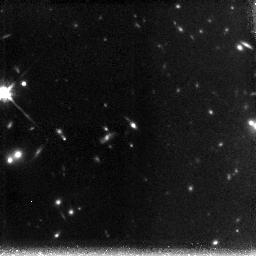
Target: CL1056-03-POS1
Instrument: NICMOS/NIC3
Filter: F160W
Exposure: 2.2 h
Observation ID: n9qt31010

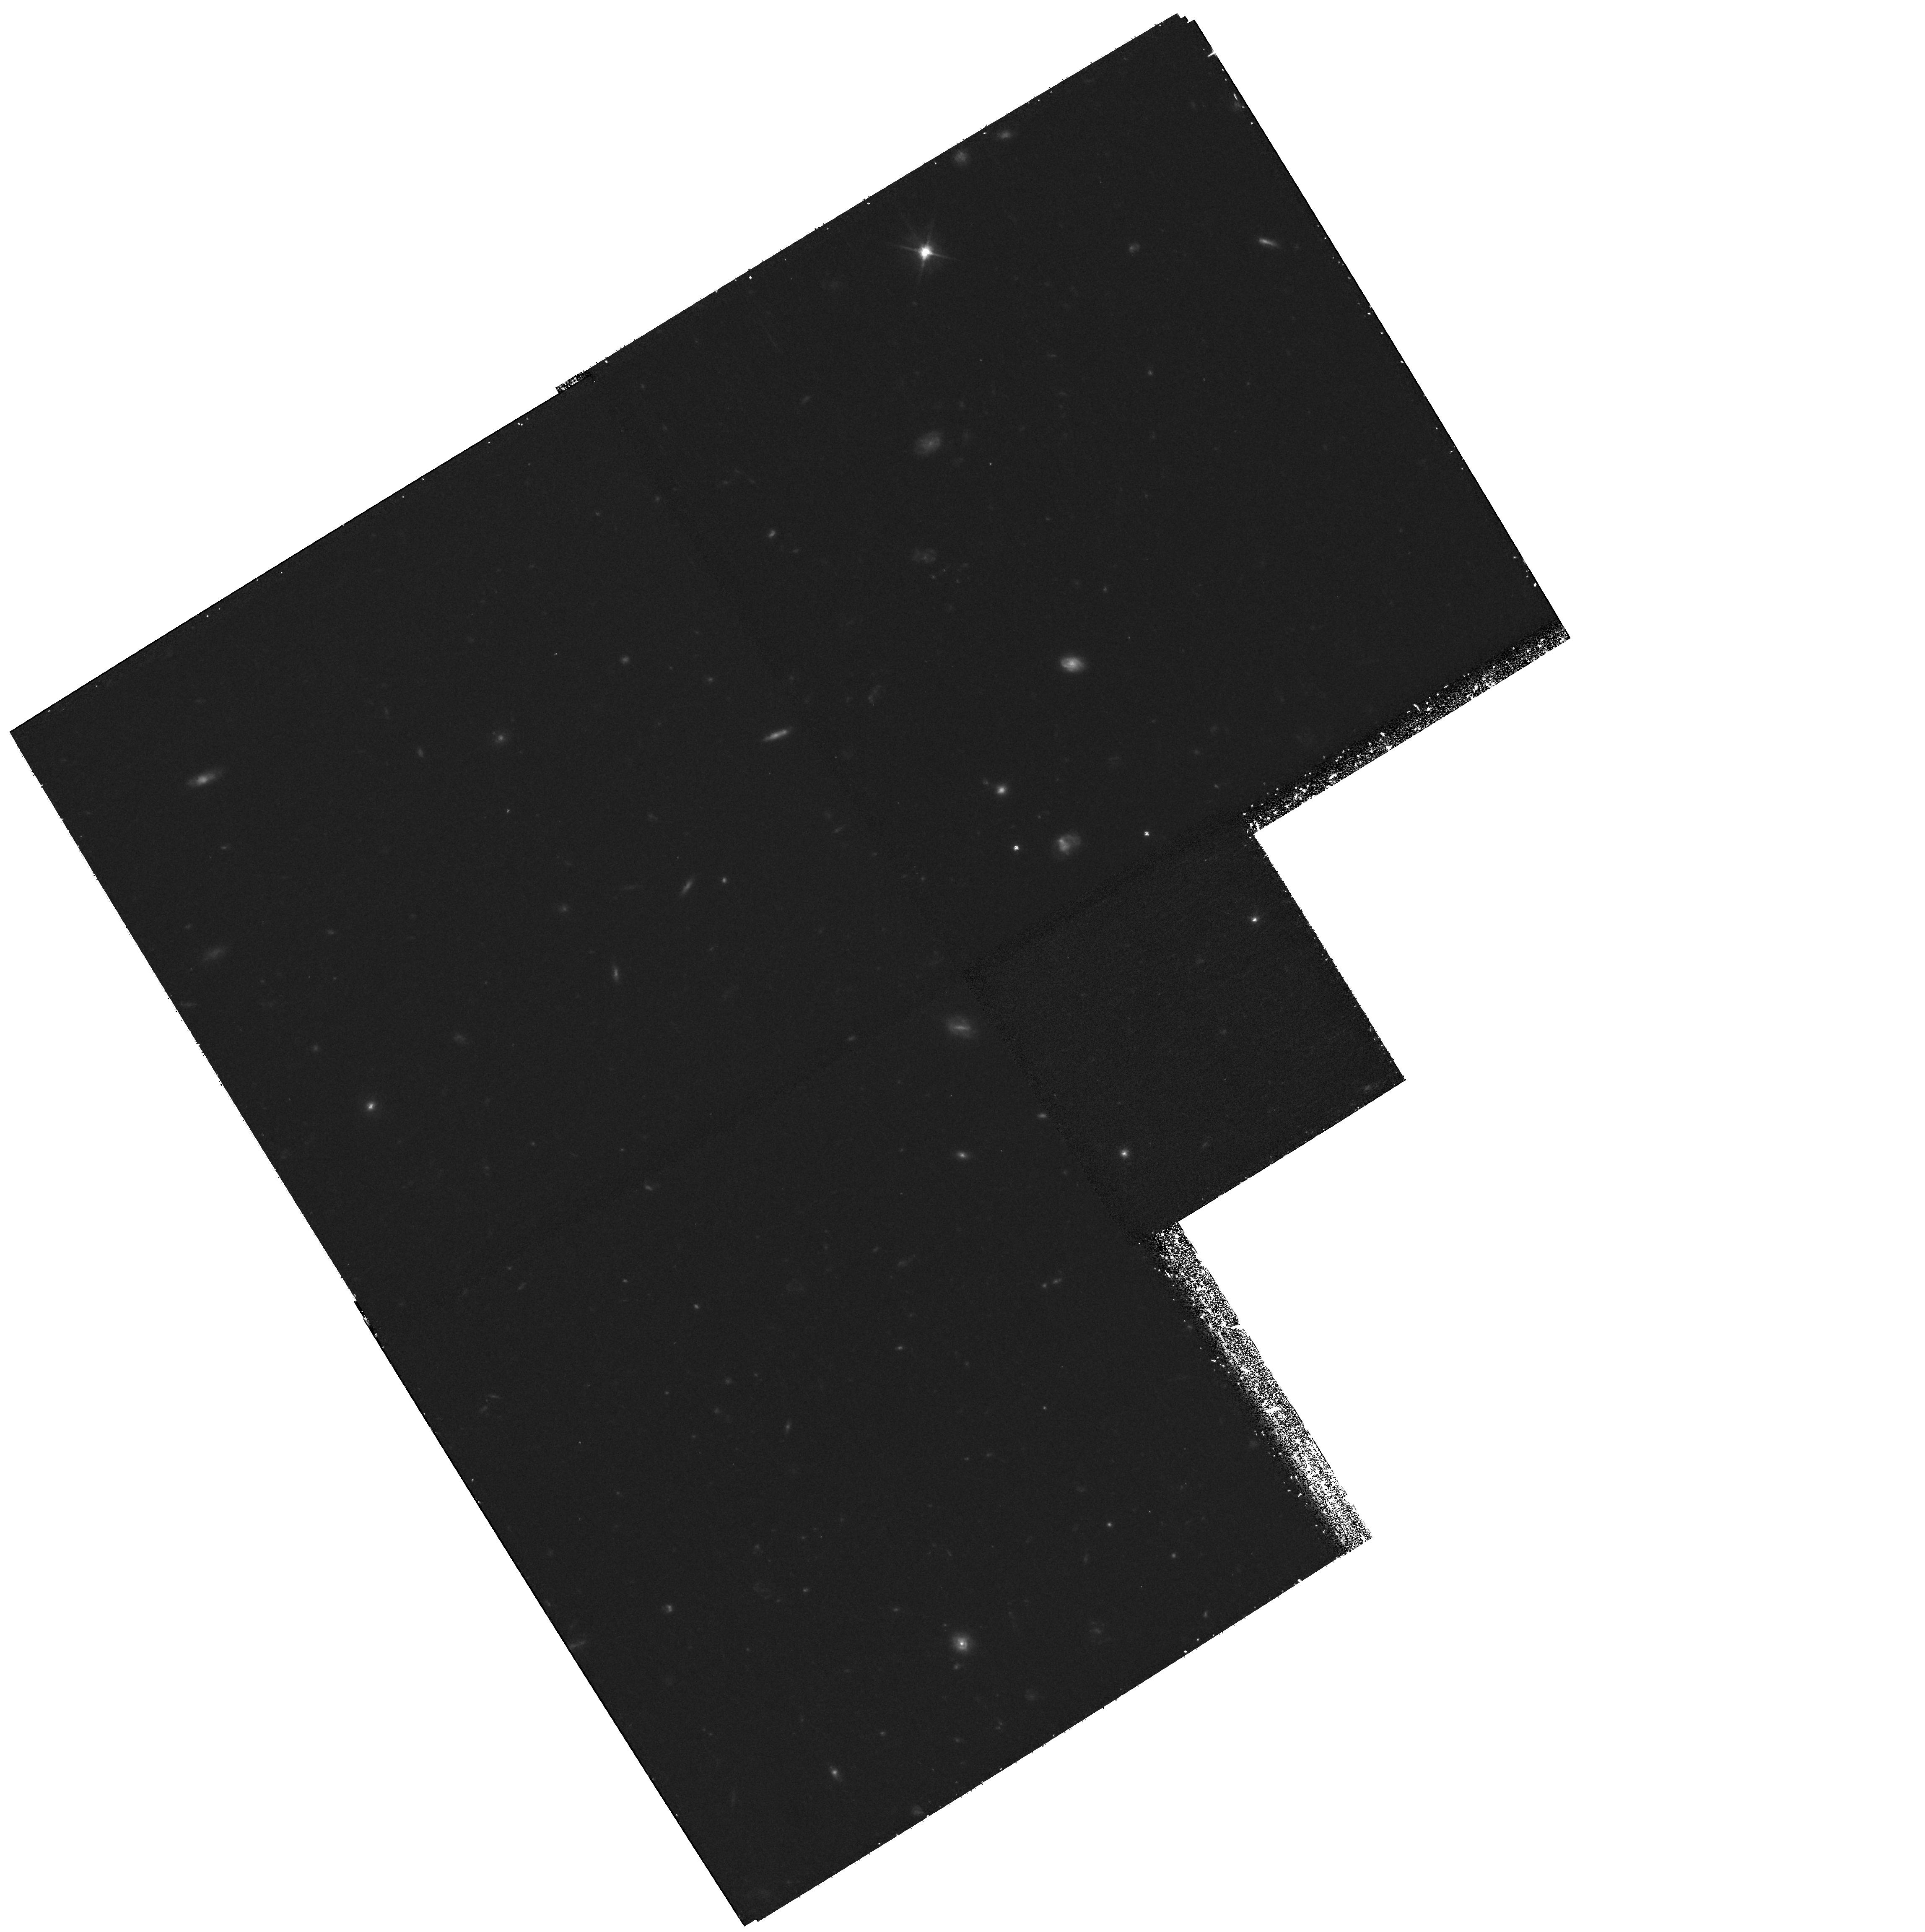
Target: field at RA 6.590°, Dec 17.066°
Instrument: WFPC2/PC
Filter: F606W
Exposure: 1.1 h
Observation ID: hst_10874_20_wfpc2_pc_f606w_u9qt20

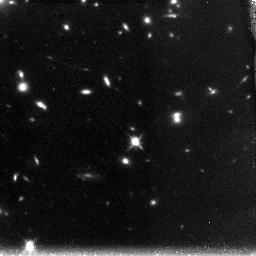
Target: CL0024+16-POS2
Instrument: NICMOS/NIC3
Filter: F160W
Exposure: 1.5 h
Observation ID: n9qt20020

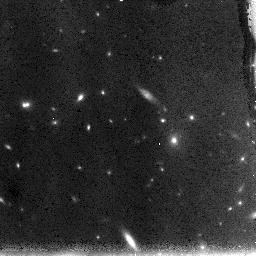
Target: CL1056-03-POS2
Instrument: NICMOS/NIC3
Filter: F110W
Exposure: 1.1 h
Observation ID: n9qt40010

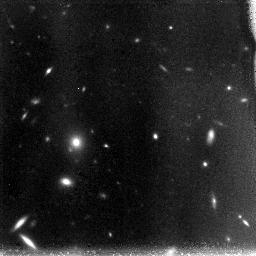
Target: CL0024+16-POS1
Instrument: NICMOS/NIC3
Filter: F110W
Exposure: 1.5 h
Observation ID: n9qt10010

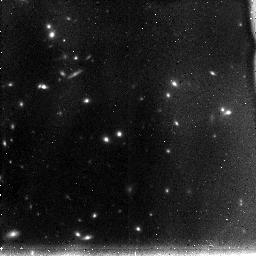
Target: CL1056-03-POS3
Instrument: NICMOS/NIC3
Filter: F110W
Exposure: 45 min
Observation ID: n9qt51010

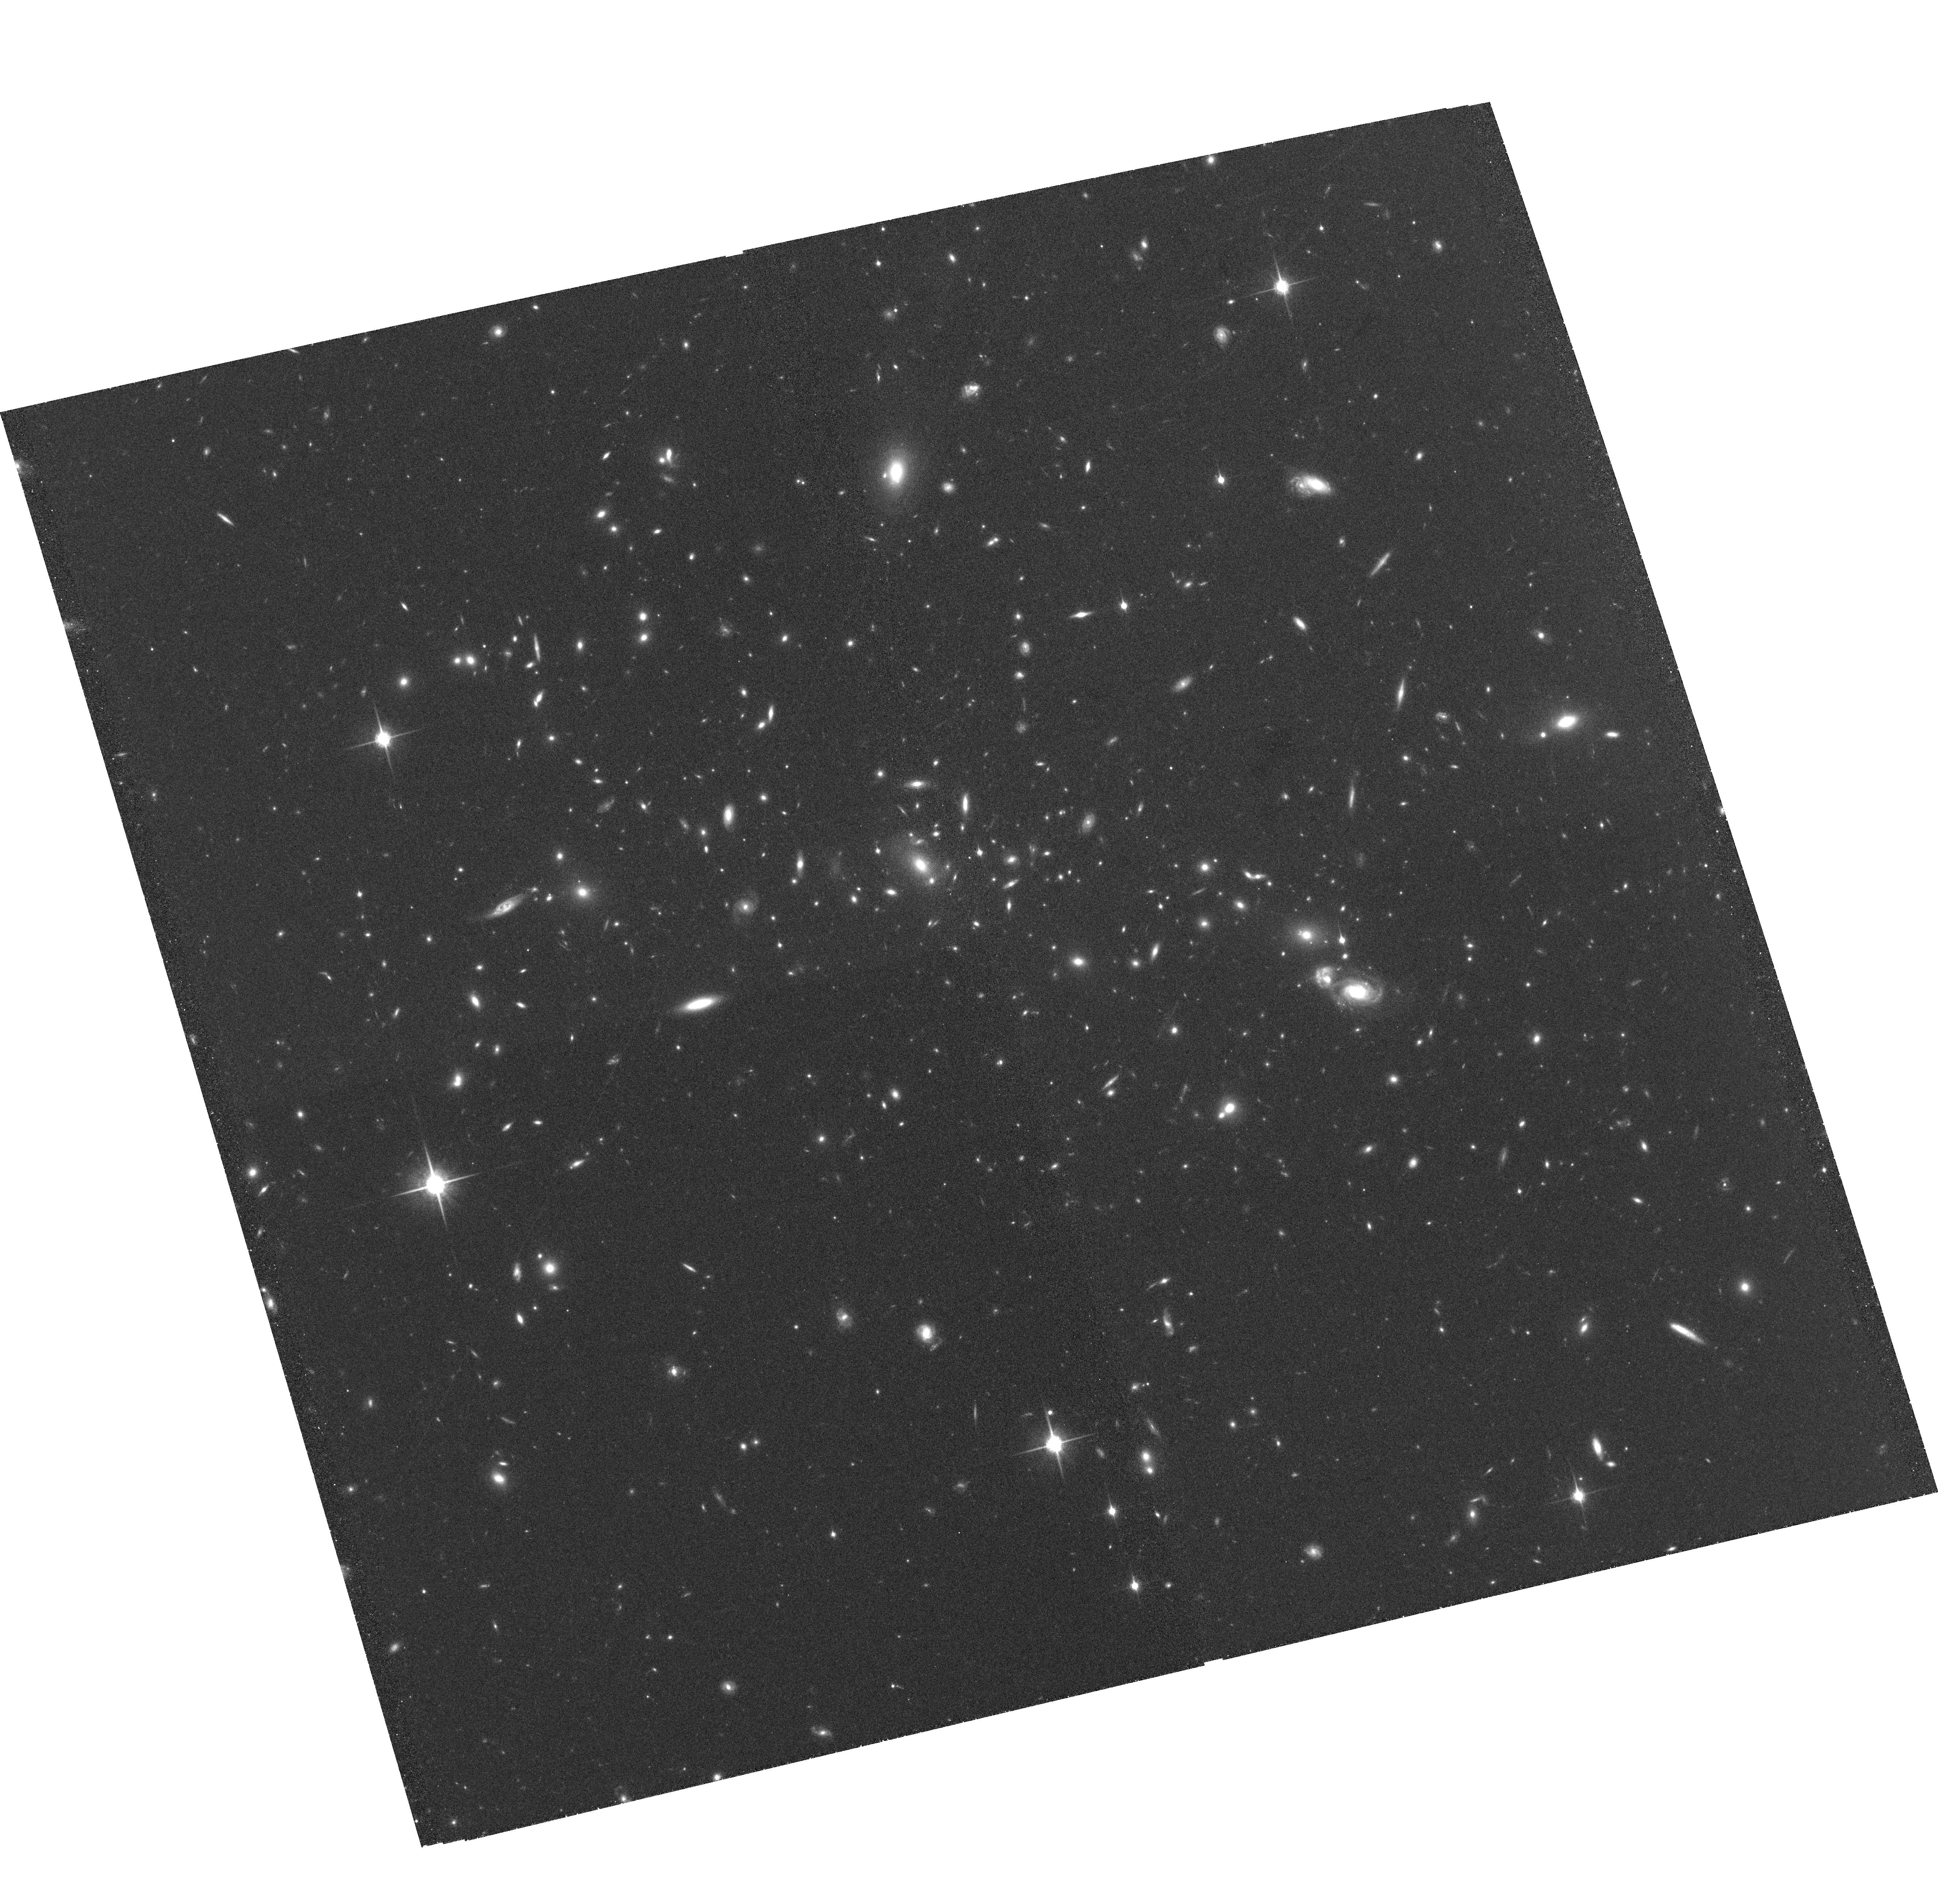
Target: CL1056-03-WFC
Instrument: ACS/WFC
Filter: F850LP
Exposure: 2.1 h
Observation ID: hst_10874_60_acs_wfc_f850lp_j9qt60

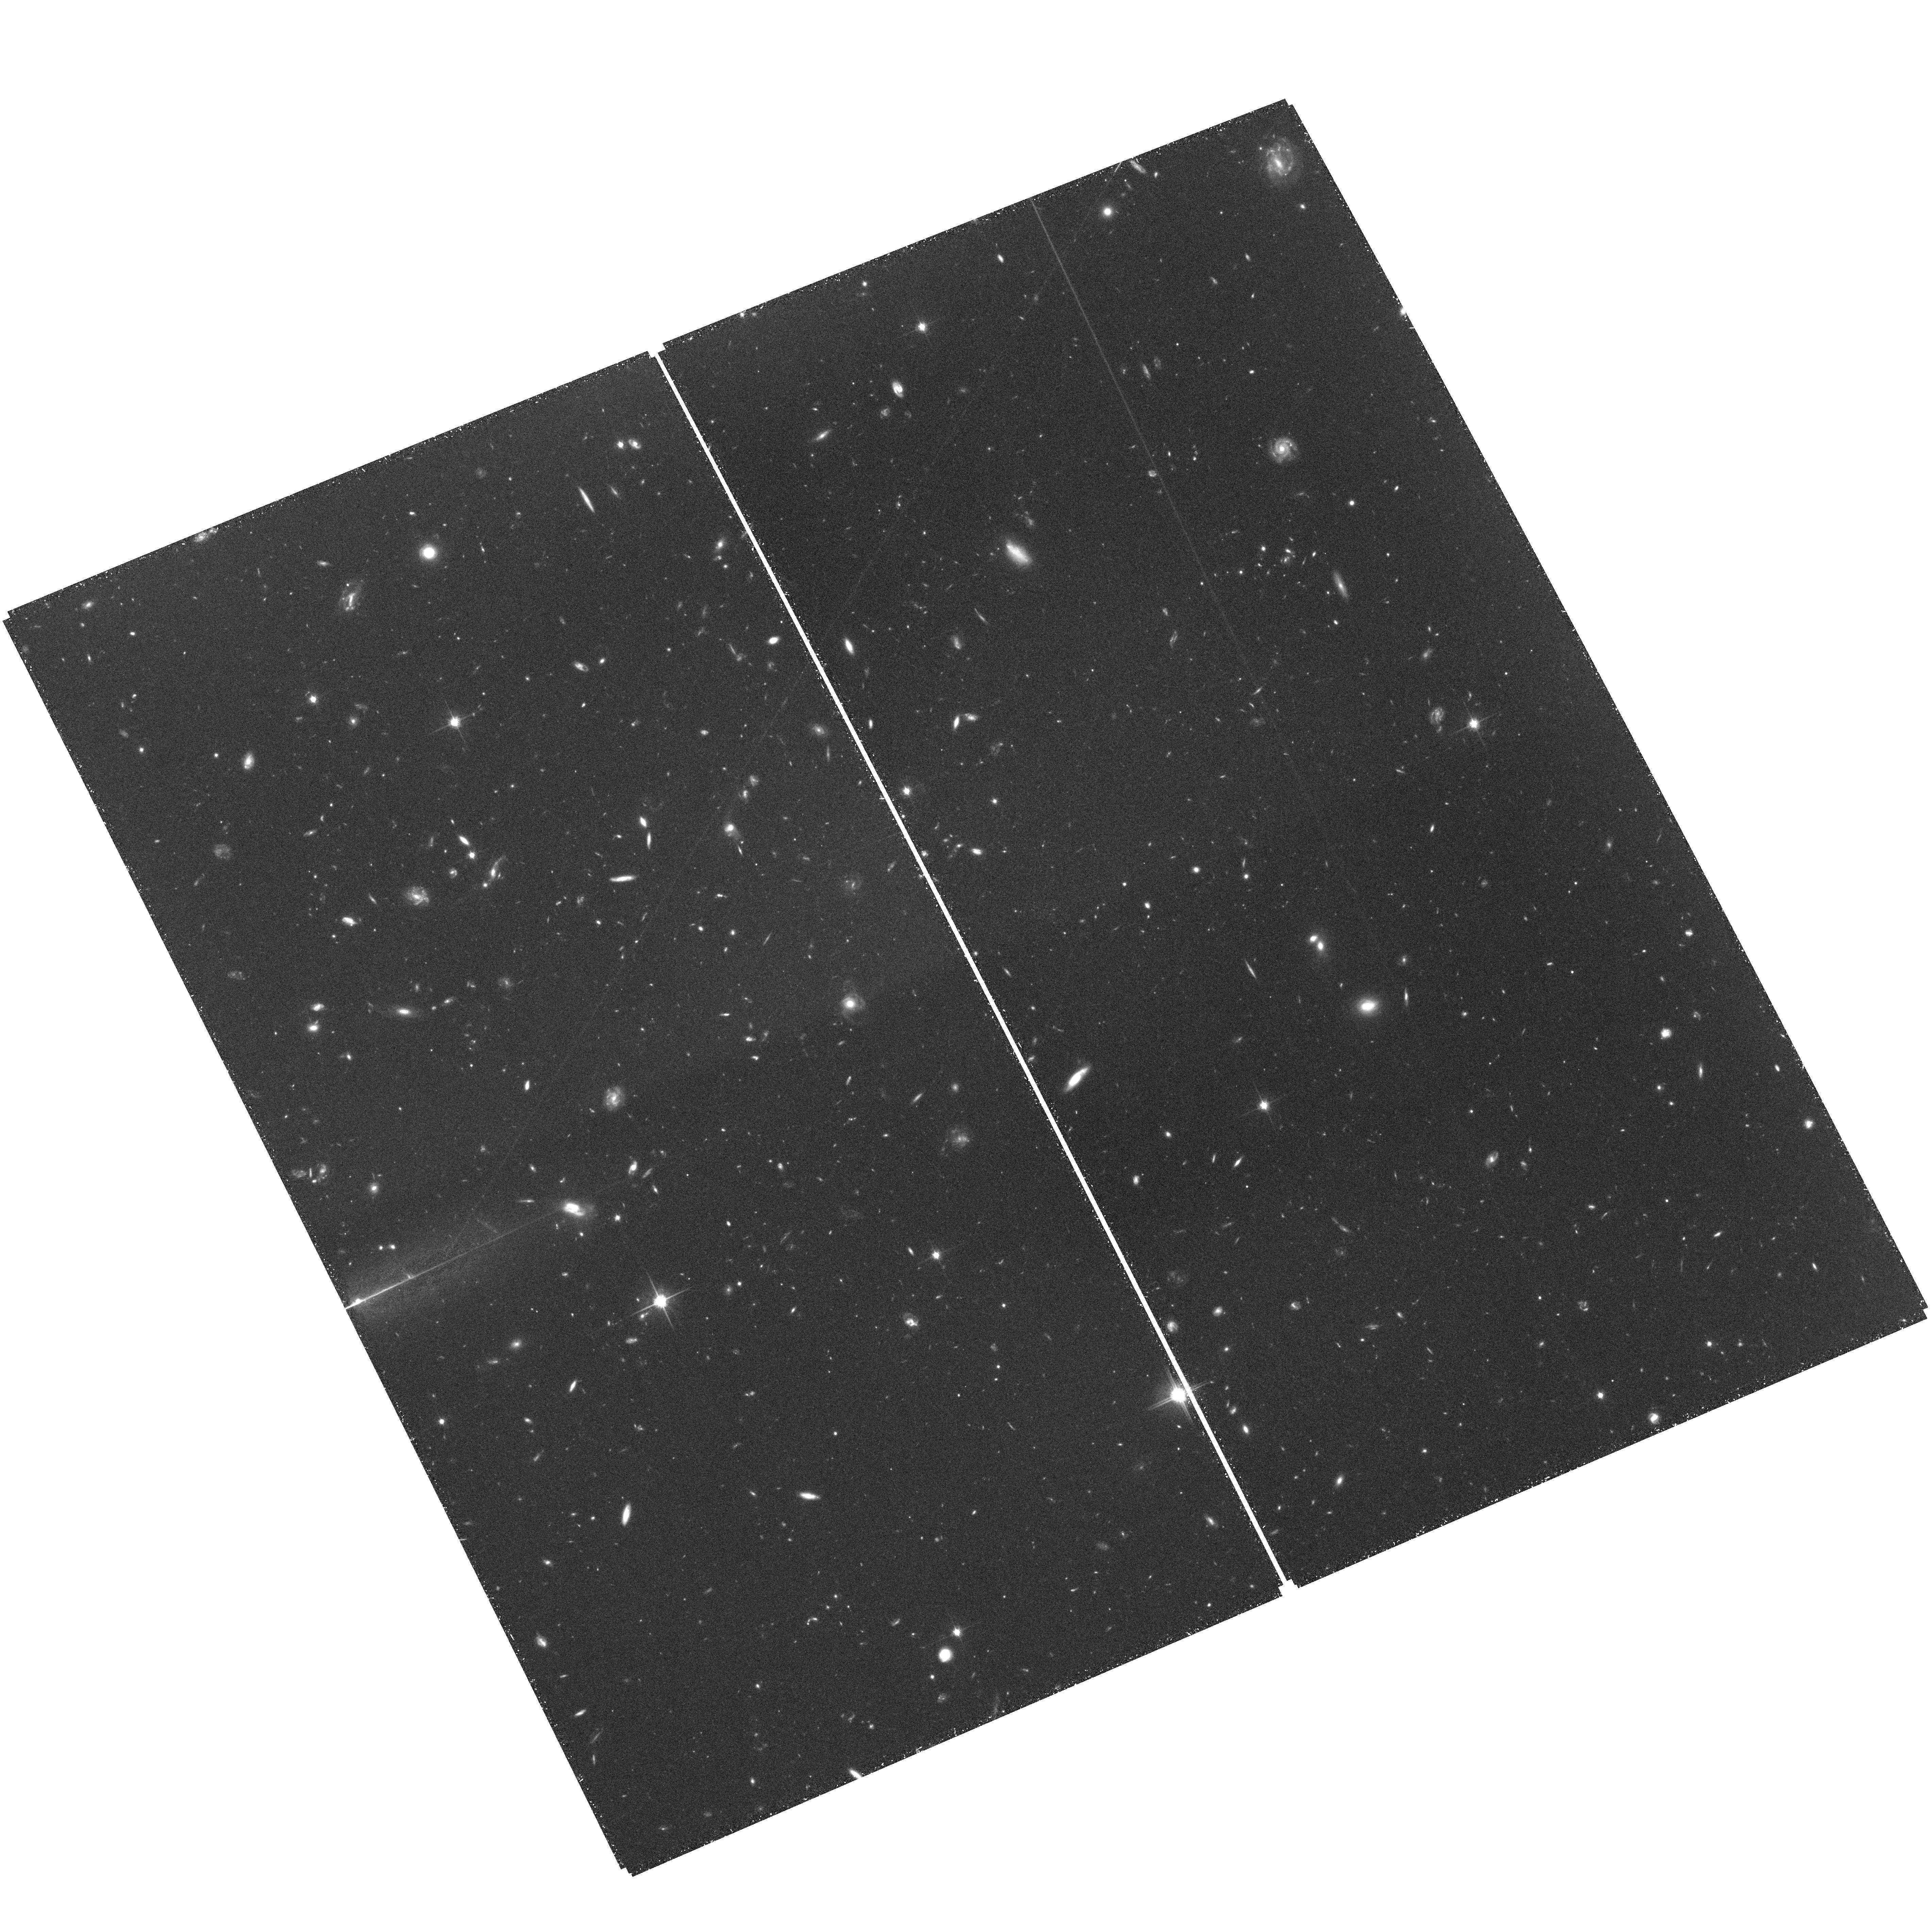
Target: field at RA 164.181°, Dec -3.771°
Instrument: ACS/WFC
Filter: F814W
Exposure: 2 h
Observation ID: hst_10874_31_acs_wfc_f814w_j9qt31

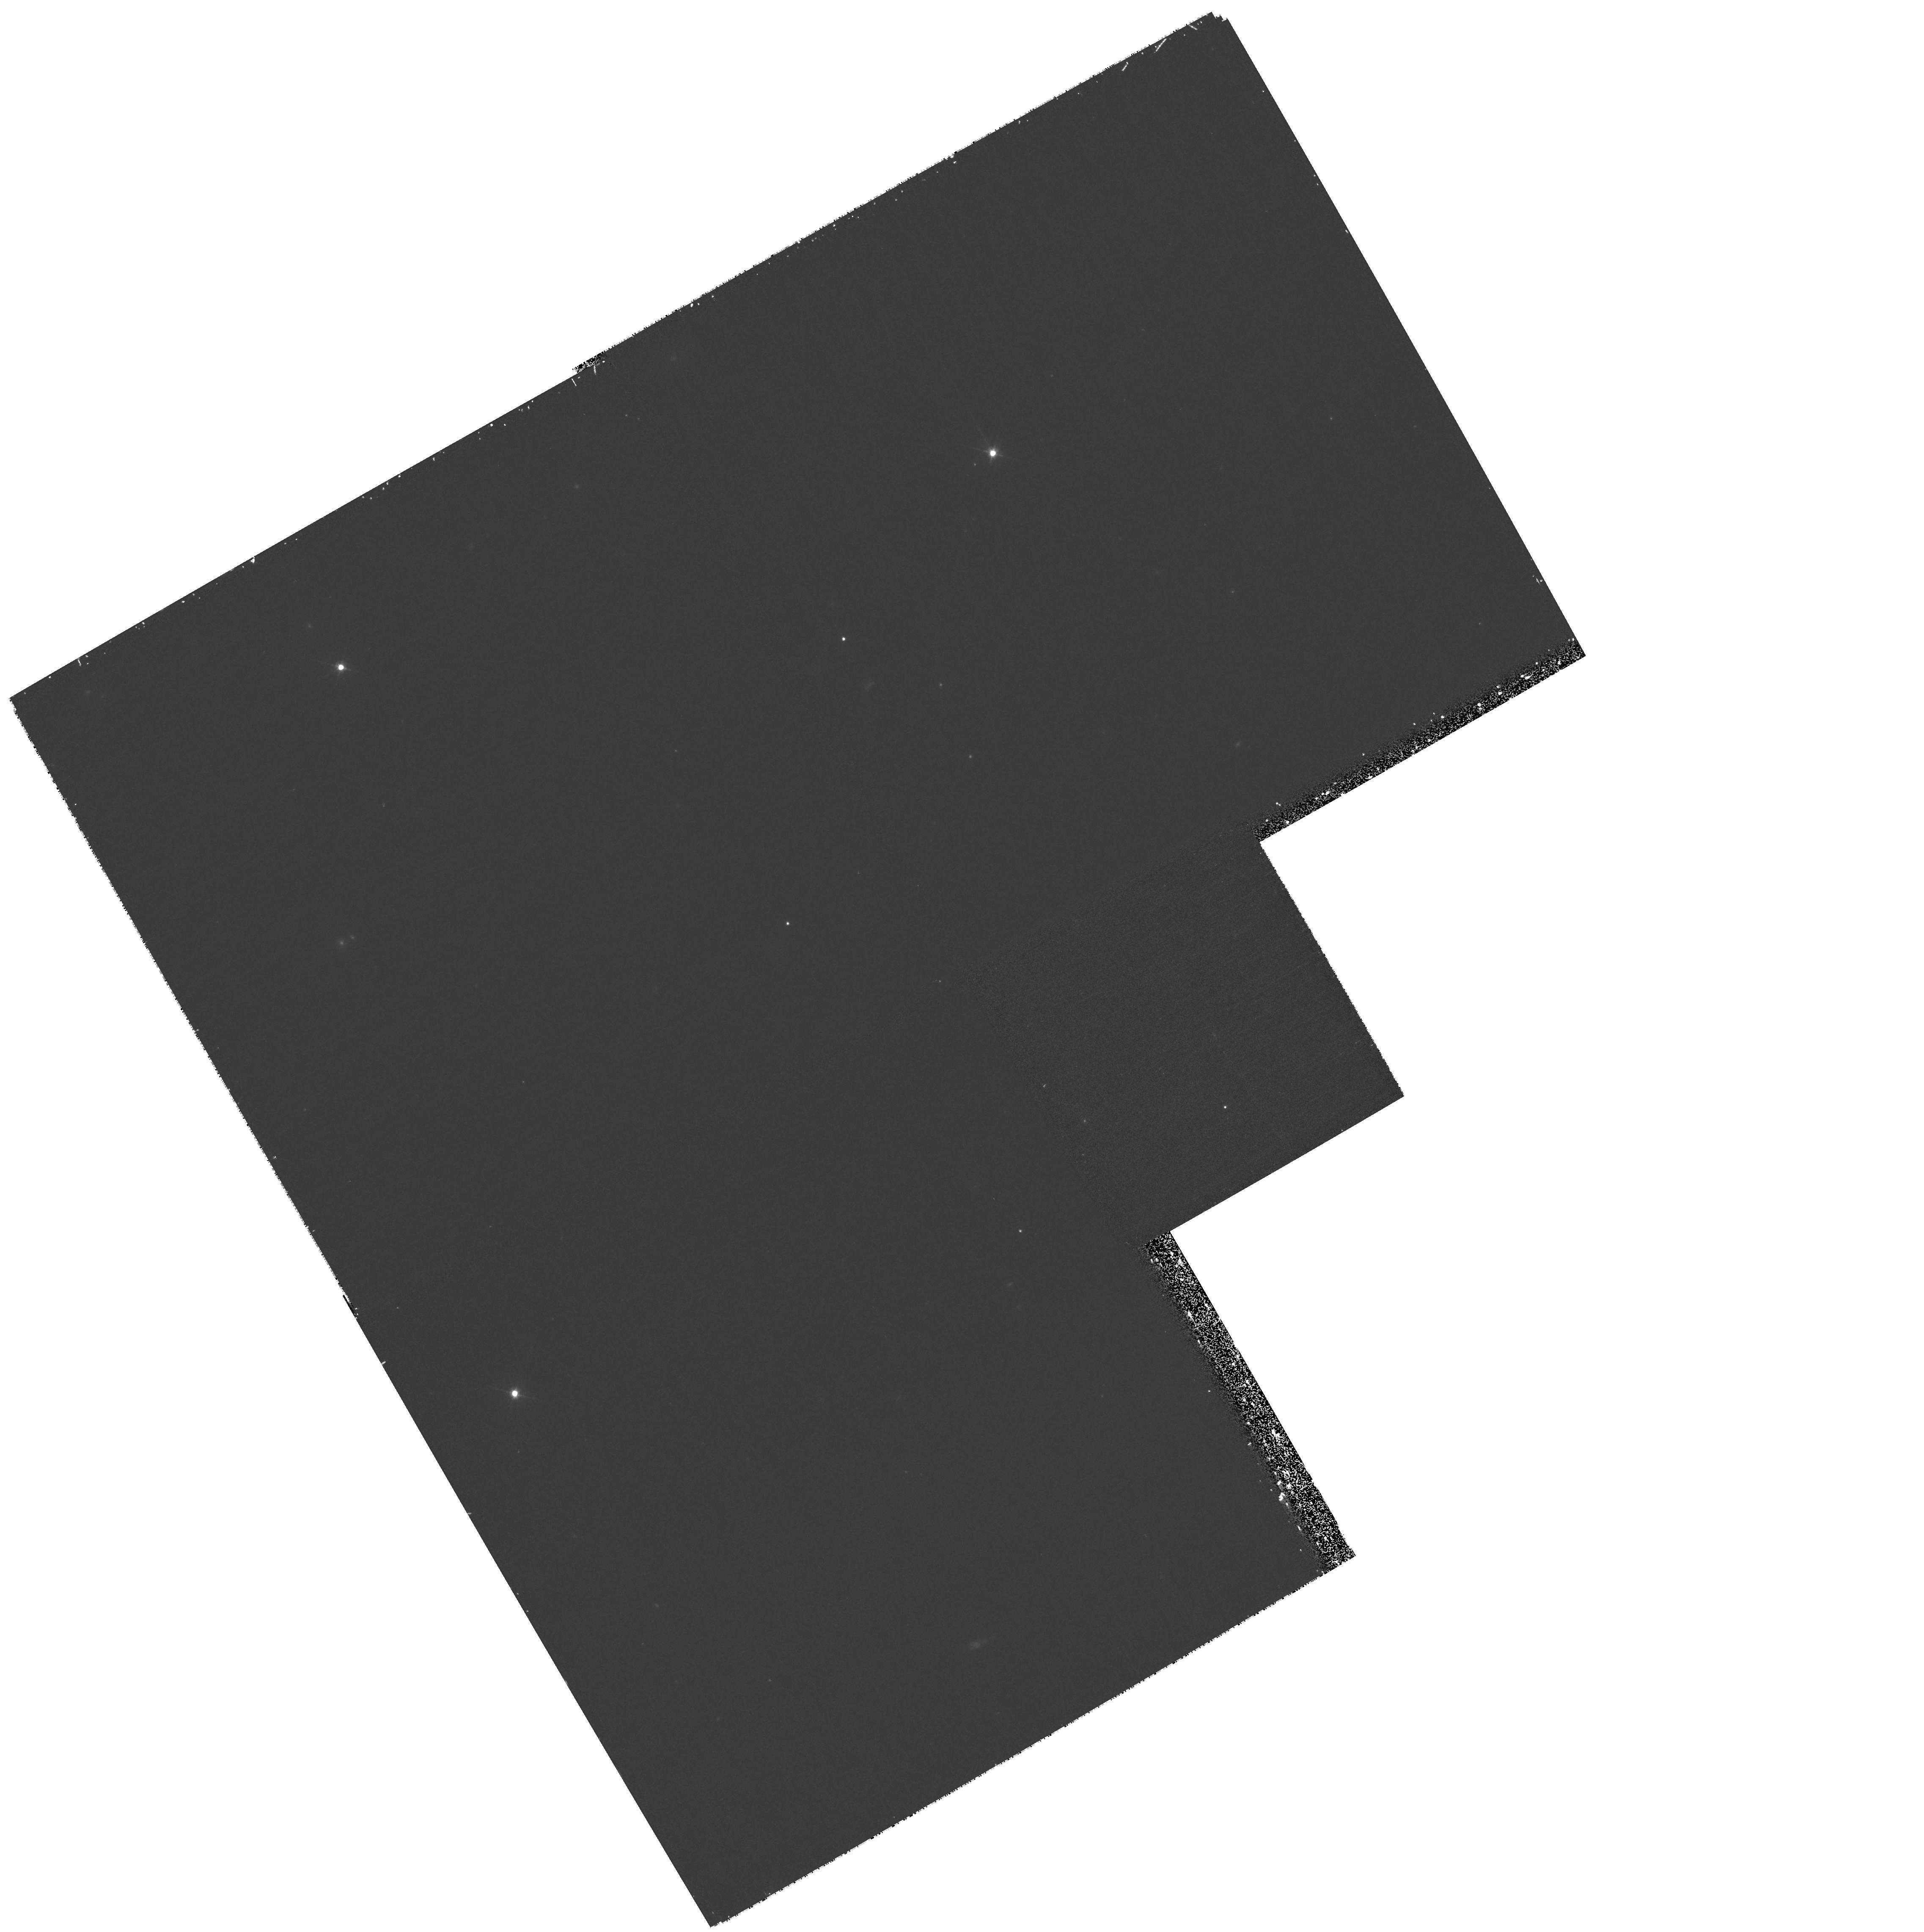
Target: field at RA 6.615°, Dec 17.092°
Instrument: WFPC2/PC
Filter: F450W
Exposure: 1.1 h
Observation ID: hst_10874_10_wfpc2_pc_f450w_u9qt10

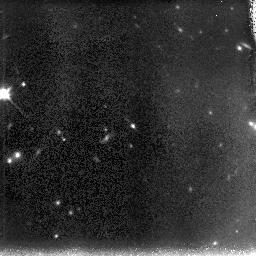
Target: CL1056-03-POS1
Instrument: NICMOS/NIC3
Filter: F110W
Exposure: 2.2 h
Observation ID: n9qt30010

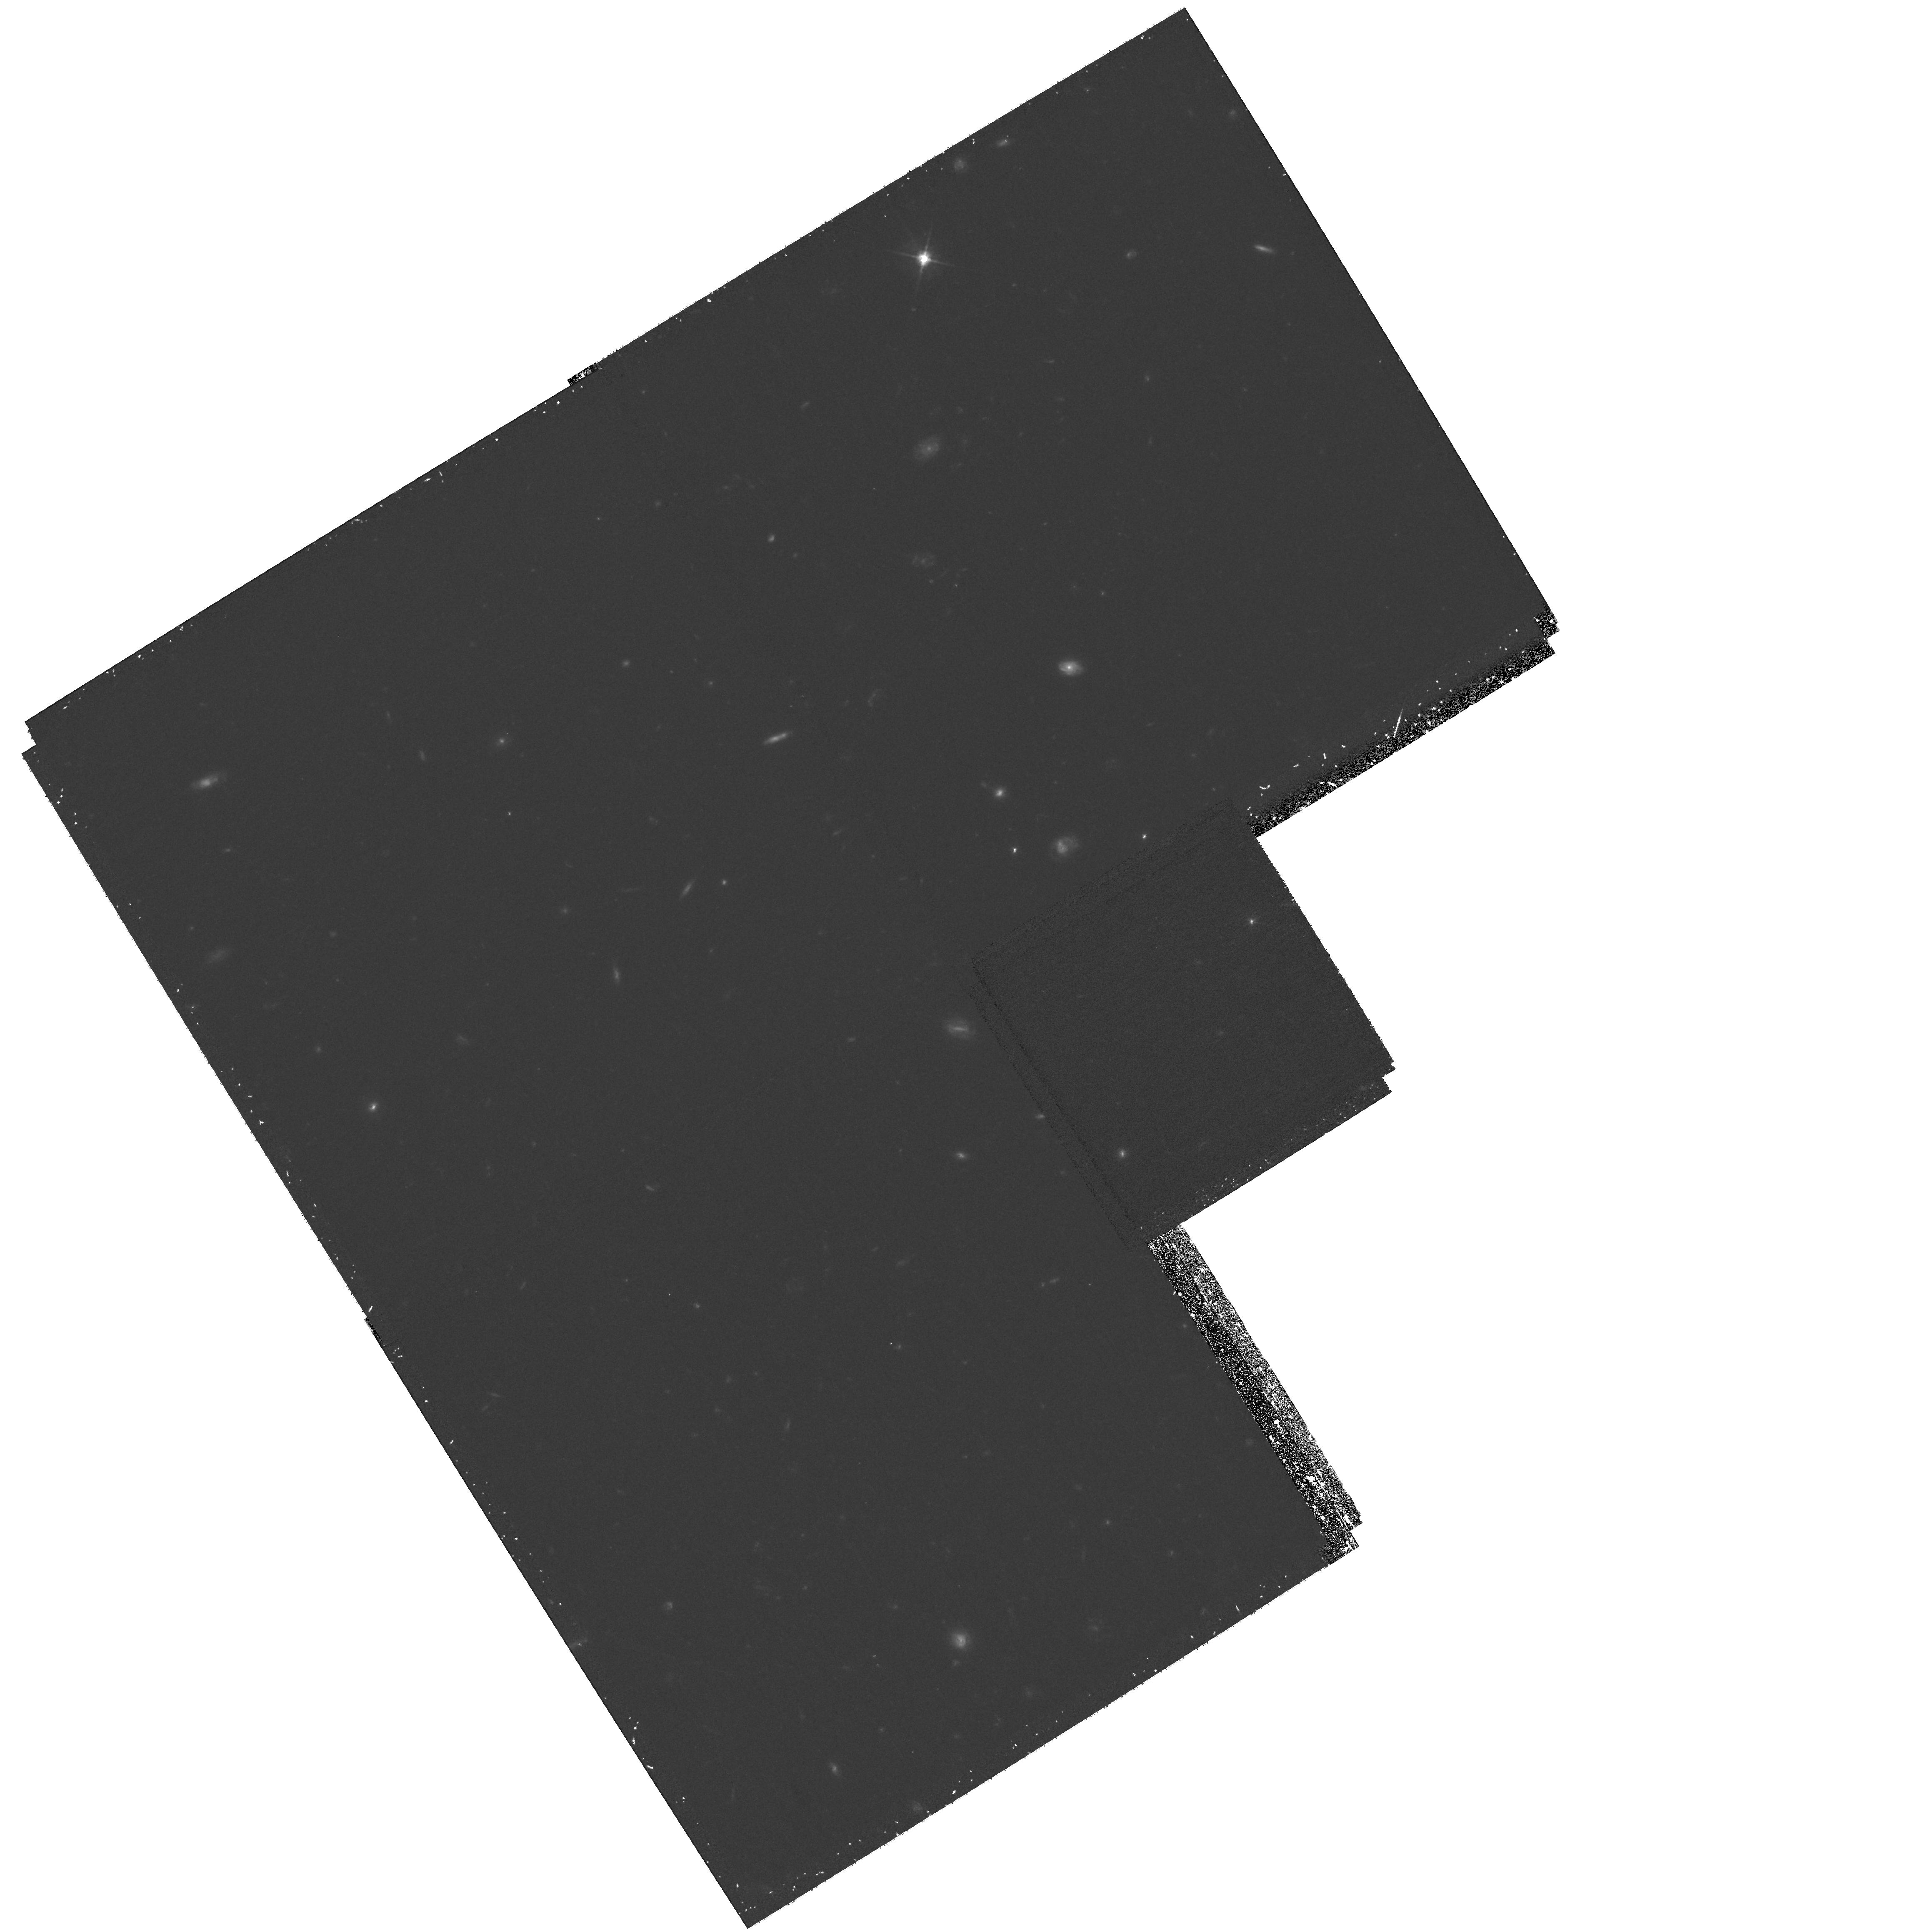
Target: field at RA 6.590°, Dec 17.066°
Instrument: WFPC2/PC
Filter: F606W
Exposure: 50 min
Observation ID: hst_10874_21_wfpc2_pc_f606w_u9qt21

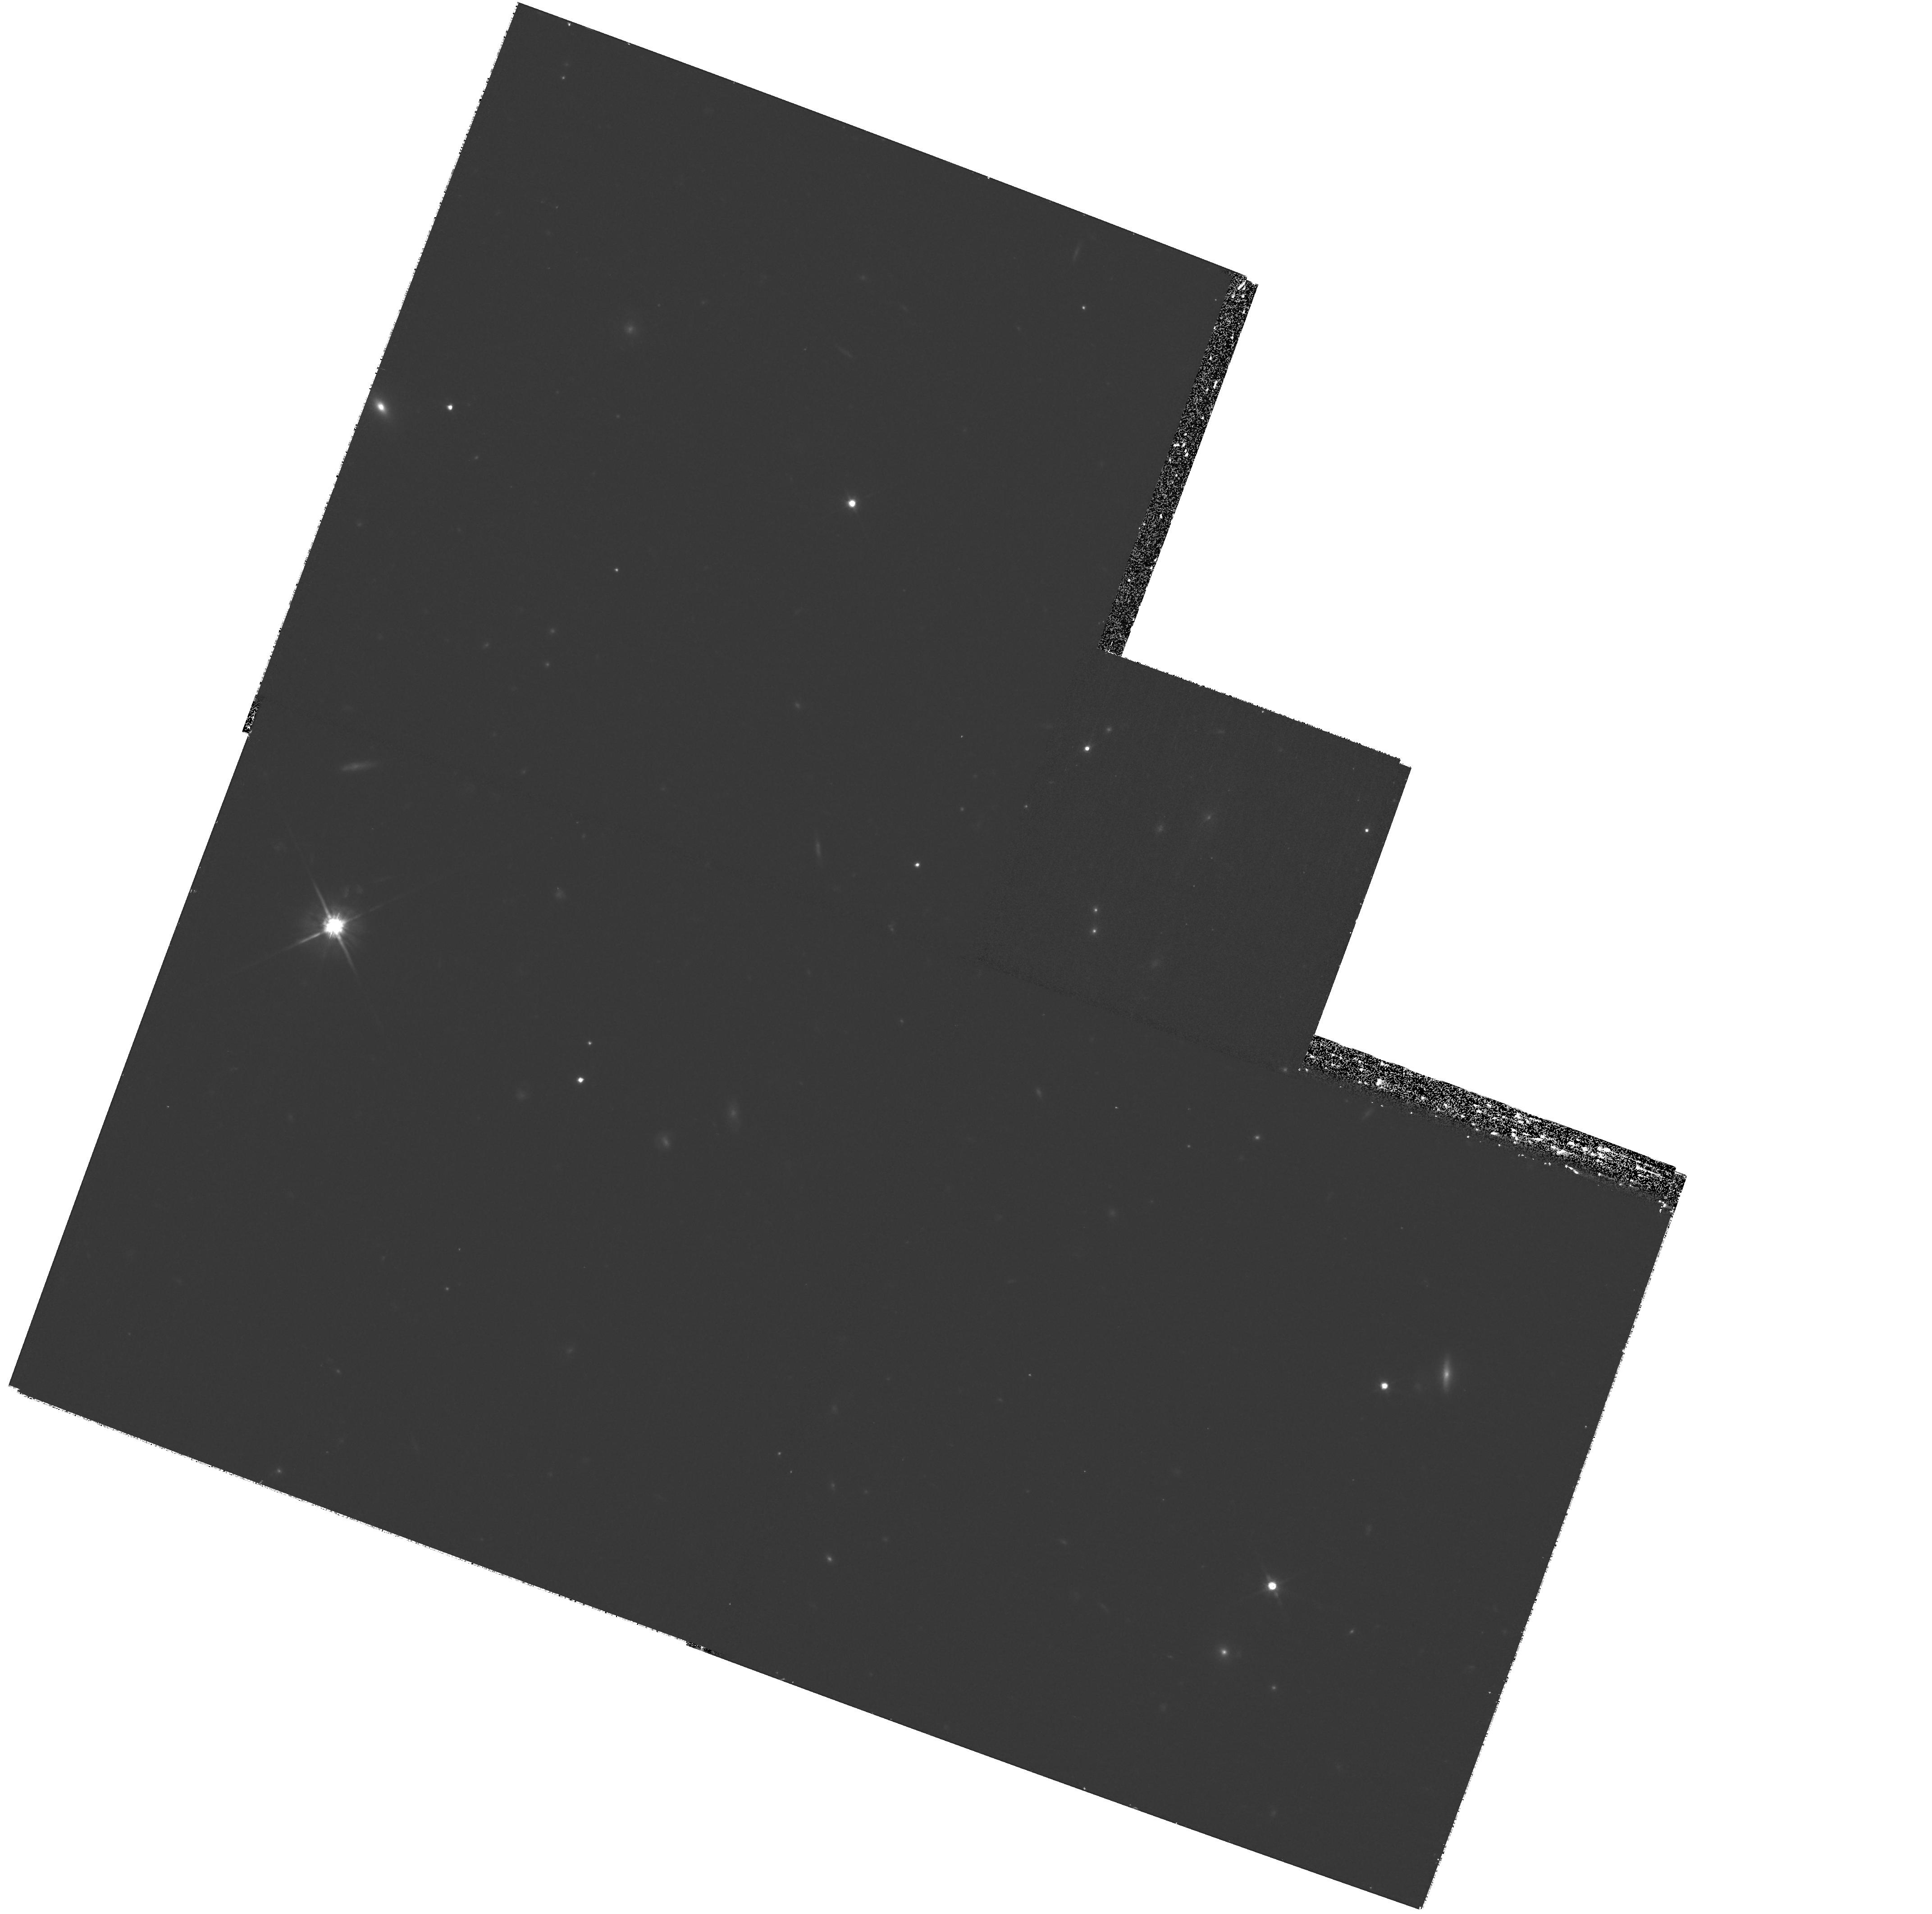
Target: field at RA 164.174°, Dec -3.653°
Instrument: WFPC2/PC
Filter: F814W
Exposure: 1.1 h
Observation ID: hst_10874_51_wfpc2_pc_f814w_u9qt51

Search for Extremely Faint z>7 Galaxy Population with Cosmic Lenses (PI: Zheng, Wei)

Deep UDF/NICMOS observations find a significant decrease in the number of galaxy candidates between redshift z=6 and 7, but the sample at z>7 is too small to draw conclusions. From our observations of 15 clusters we have found a number of bright z-dropouts, aided by the lensing amplification. We propose deep NICMOS observations of the best cases of cluster centers where a rare combination of a significant lensing effect and the richness in z-band dropouts in background may dramatically increase the discovery rate. The NICMOS images will reach an unprecendented depth of AB~27.8, or AB~30 in nonlensed intrinsic magnitude, and may find many faint (~0.05L*) galaxies at z=7-10, at a level that the UDF reaches for z~6 objects. We produce precision mass distribution maps from weak-lensing models, which enable us to derive the candidates' intrinsic magnitudes and their luminosity function. The knowledge of such faint galaxy population at z>7 will facilitate the models of the IGM reionization and future JWST planning.